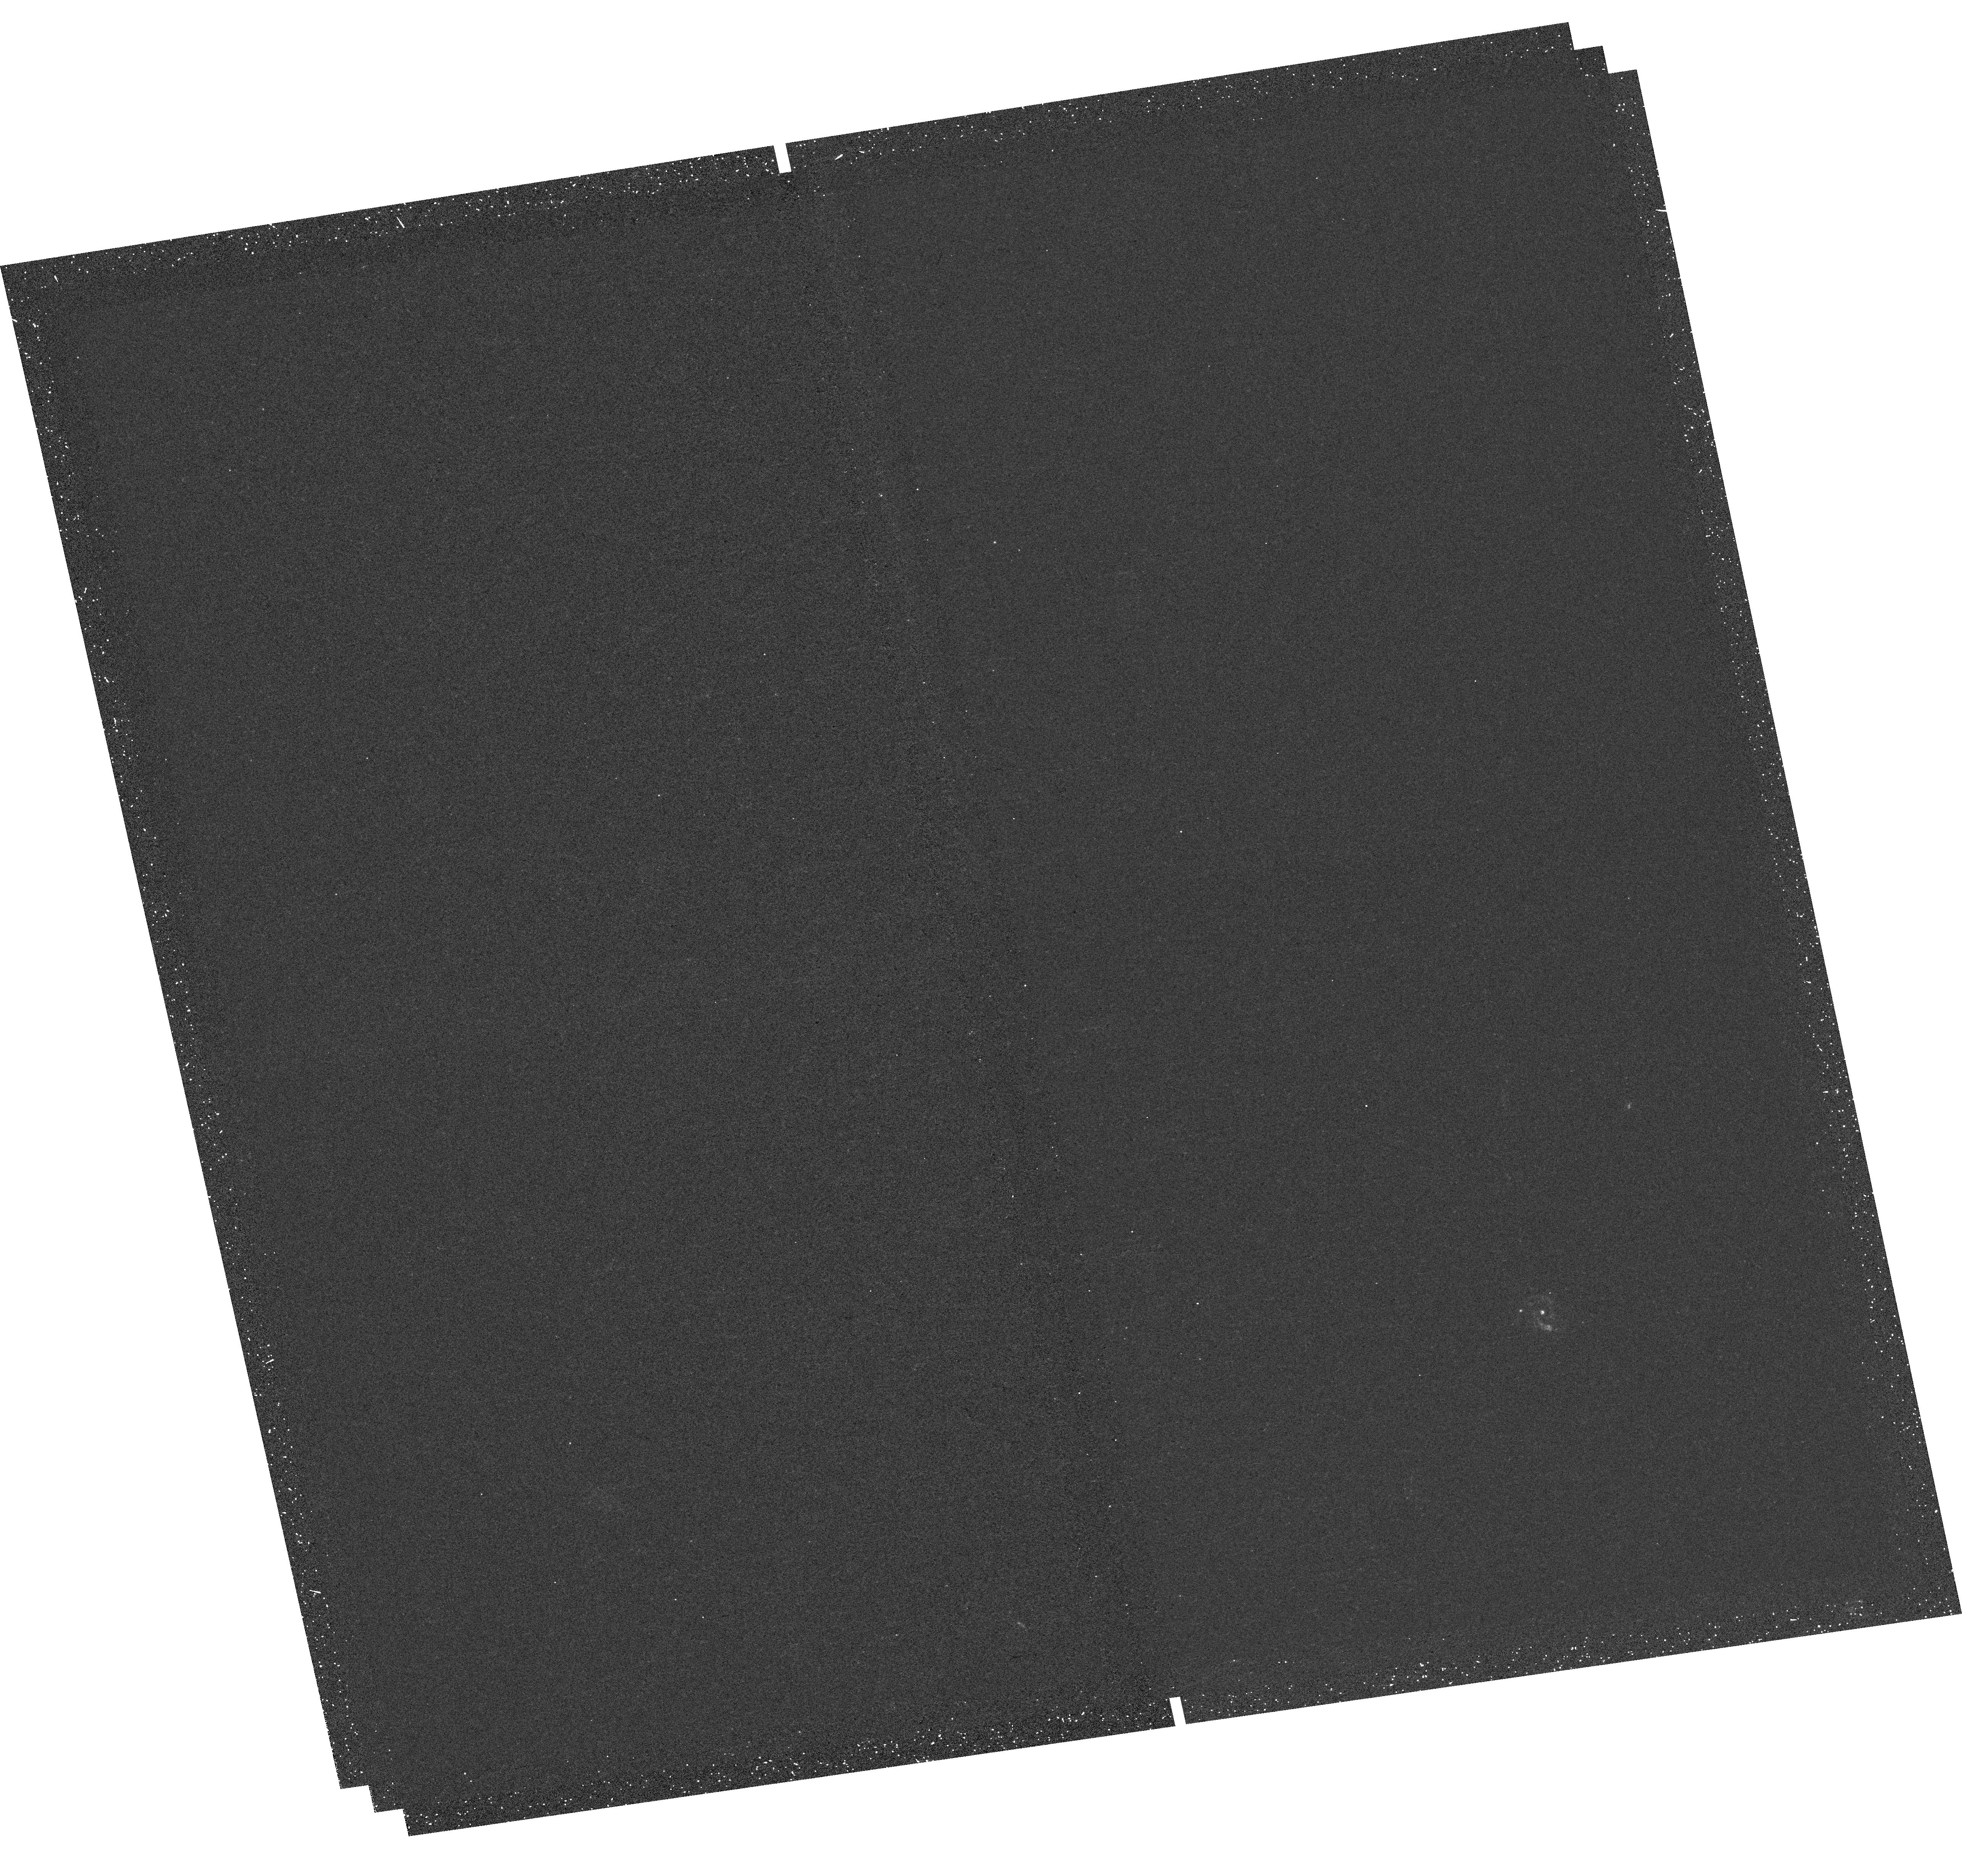
Target: SDSSJ145008.88+141558.6. Instrument: WFC3/UVIS. Filter: F225W. Exposure: 20 min. Observation ID: hst_13309_1c_wfc3_uvis_f225w_icas1c

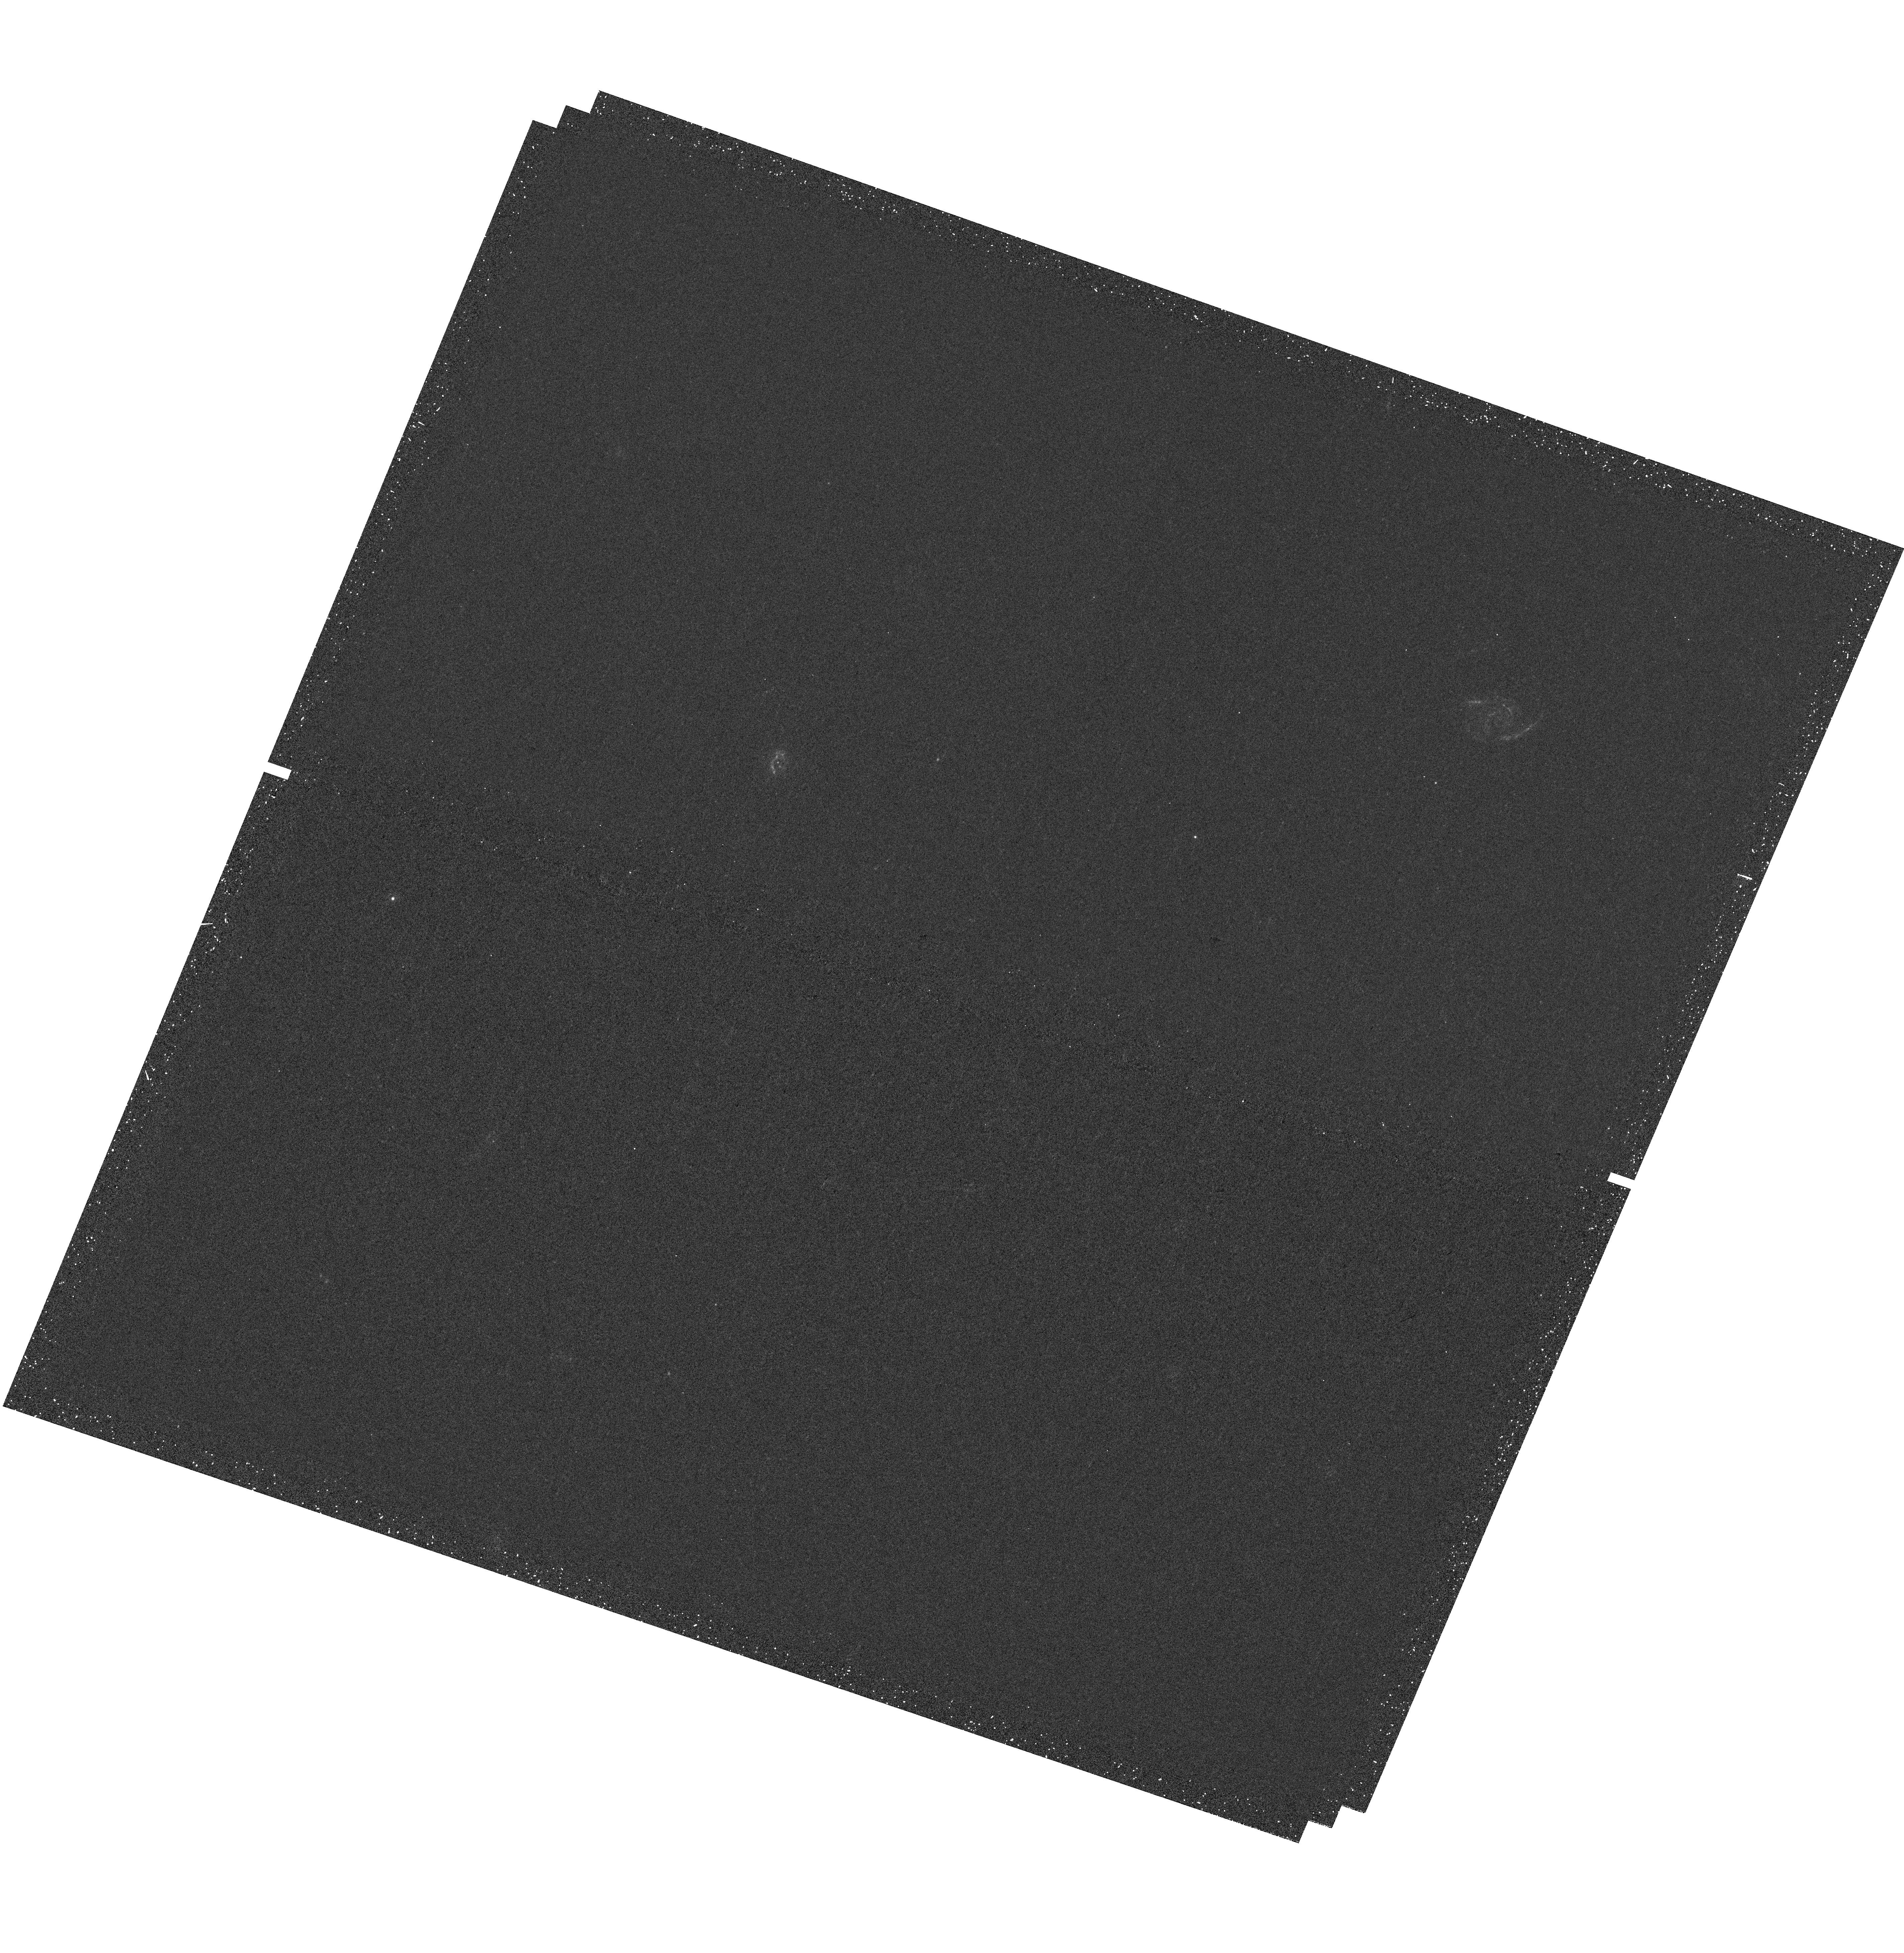
Target: SDSSJ101415.59+210211.4. Instrument: WFC3/UVIS. Filter: F225W. Exposure: 20 min. Observation ID: hst_13309_0e_wfc3_uvis_f225w_icas0e

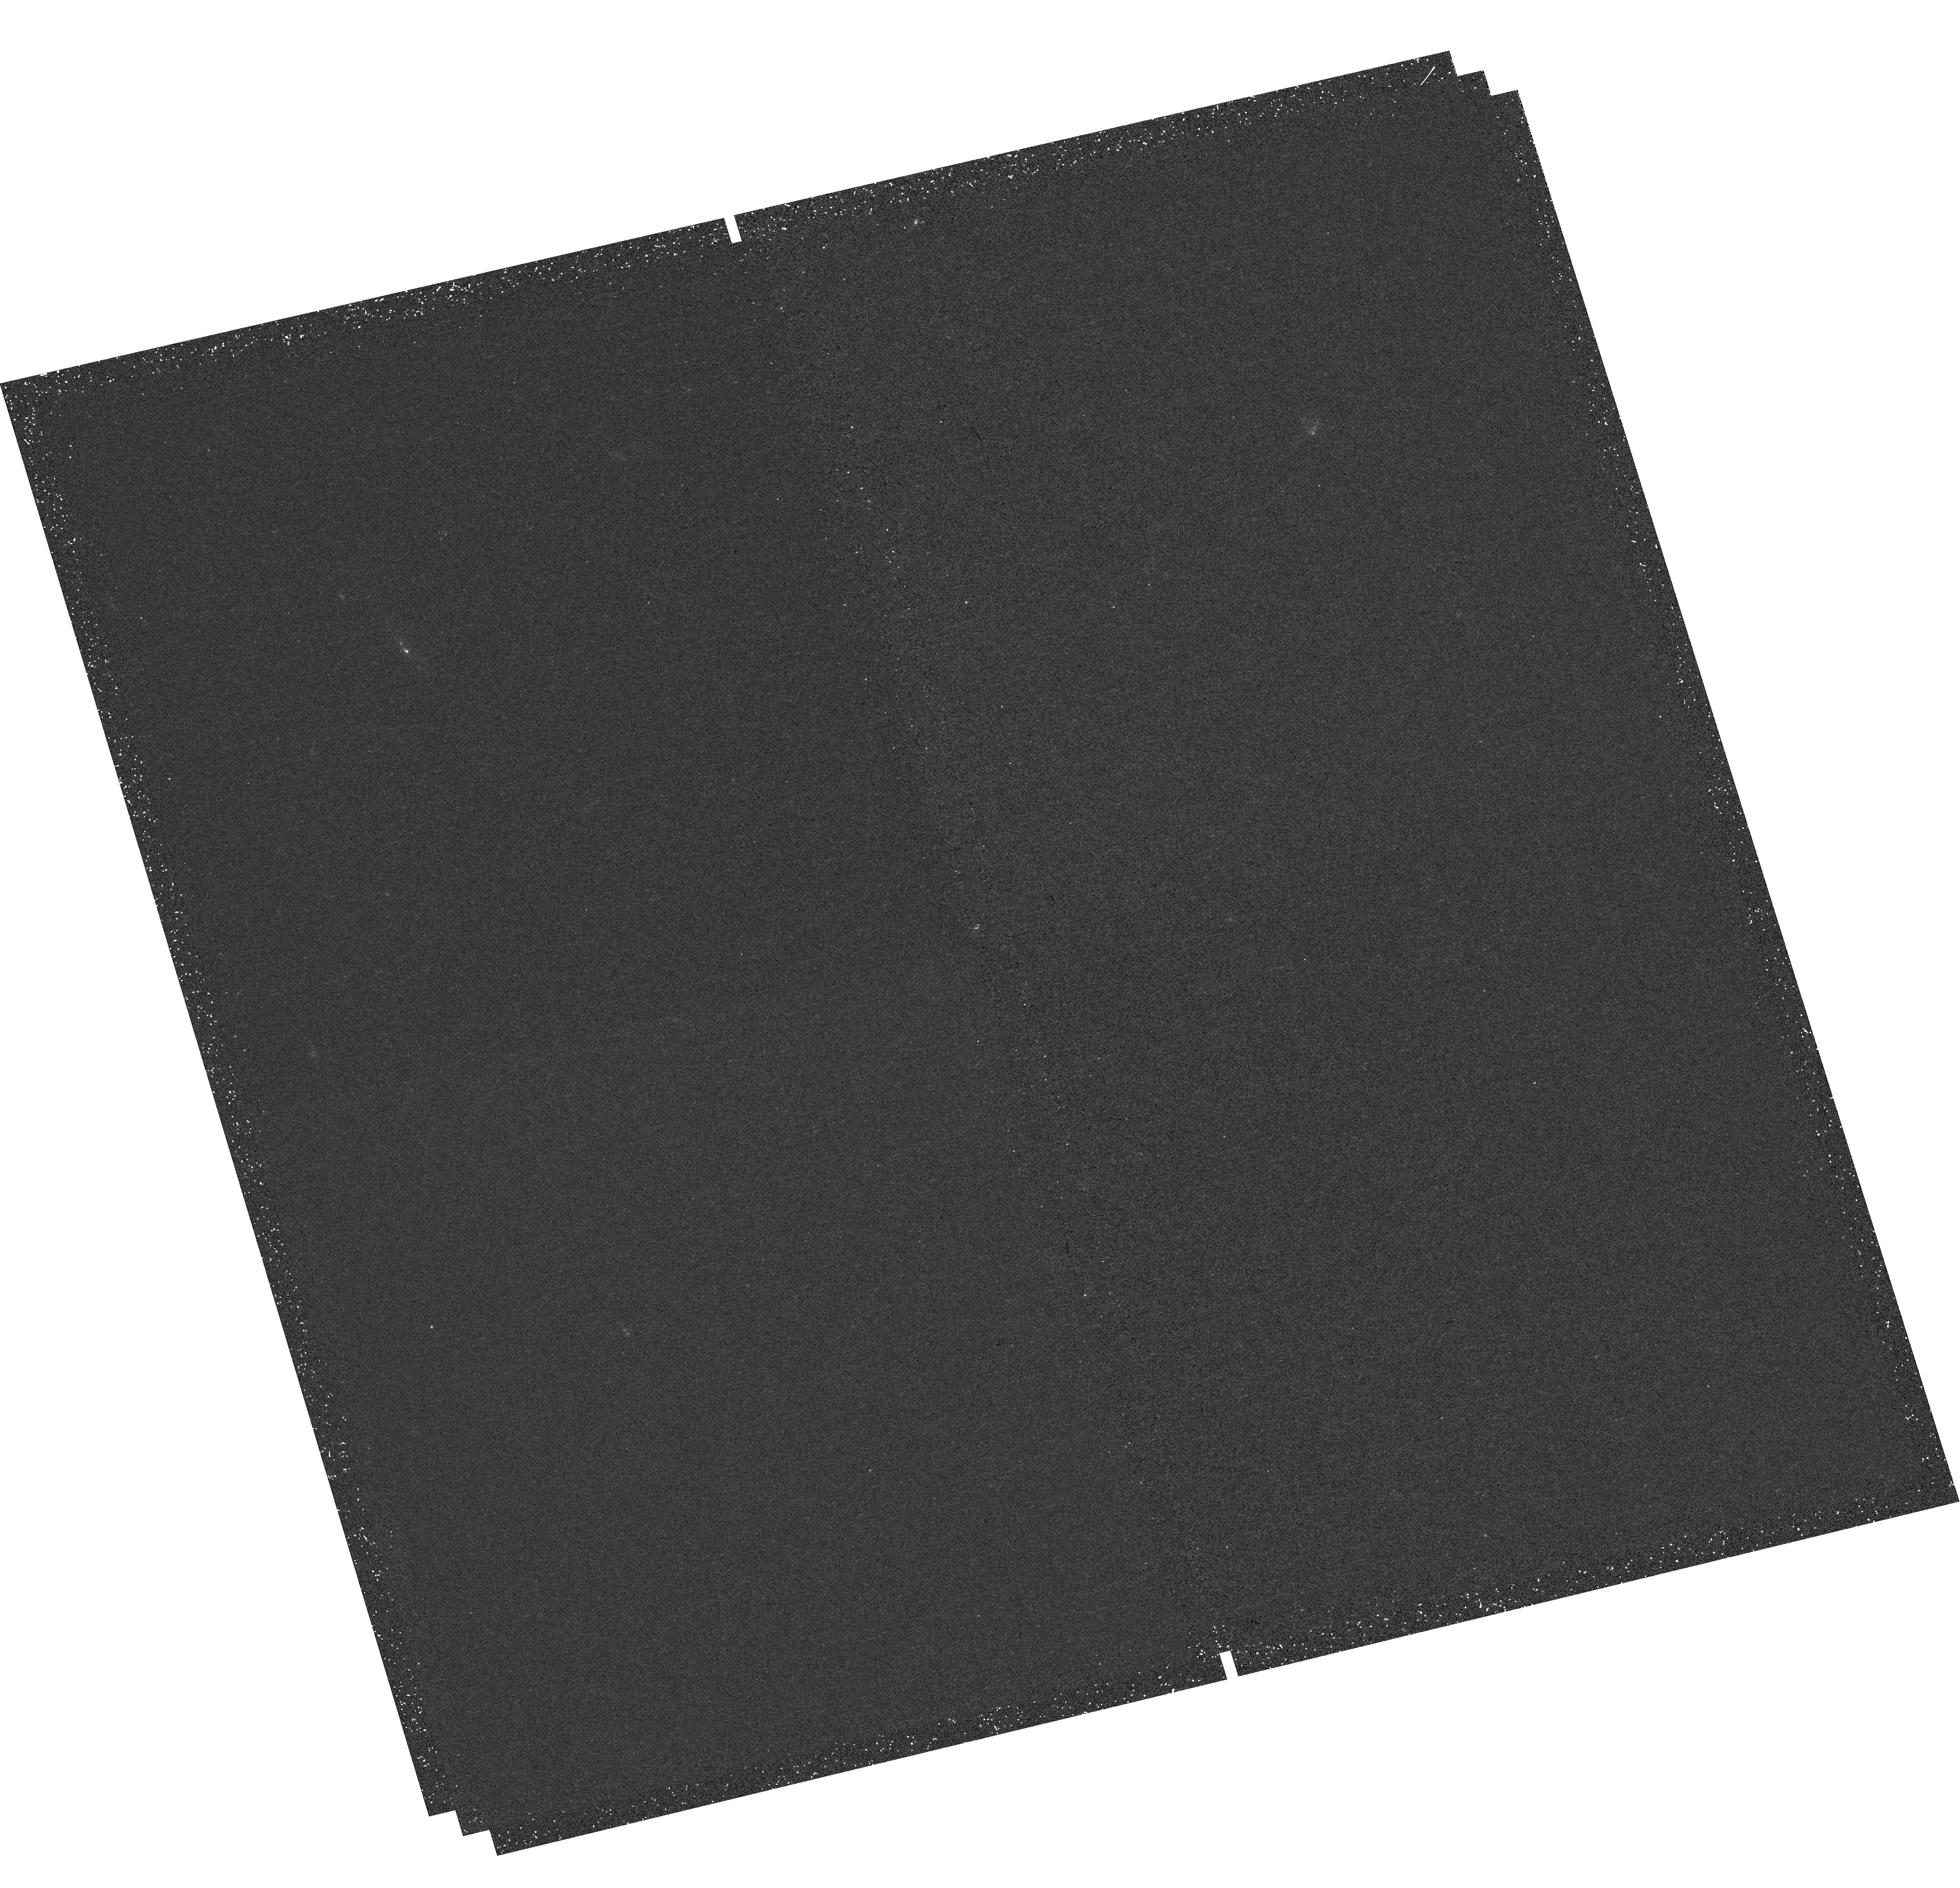
Target: SDSSJ001807.13-102943.0. Instrument: WFC3/UVIS. Filter: F225W. Exposure: 20 min. Observation ID: hst_13309_25_wfc3_uvis_f225w_icas25

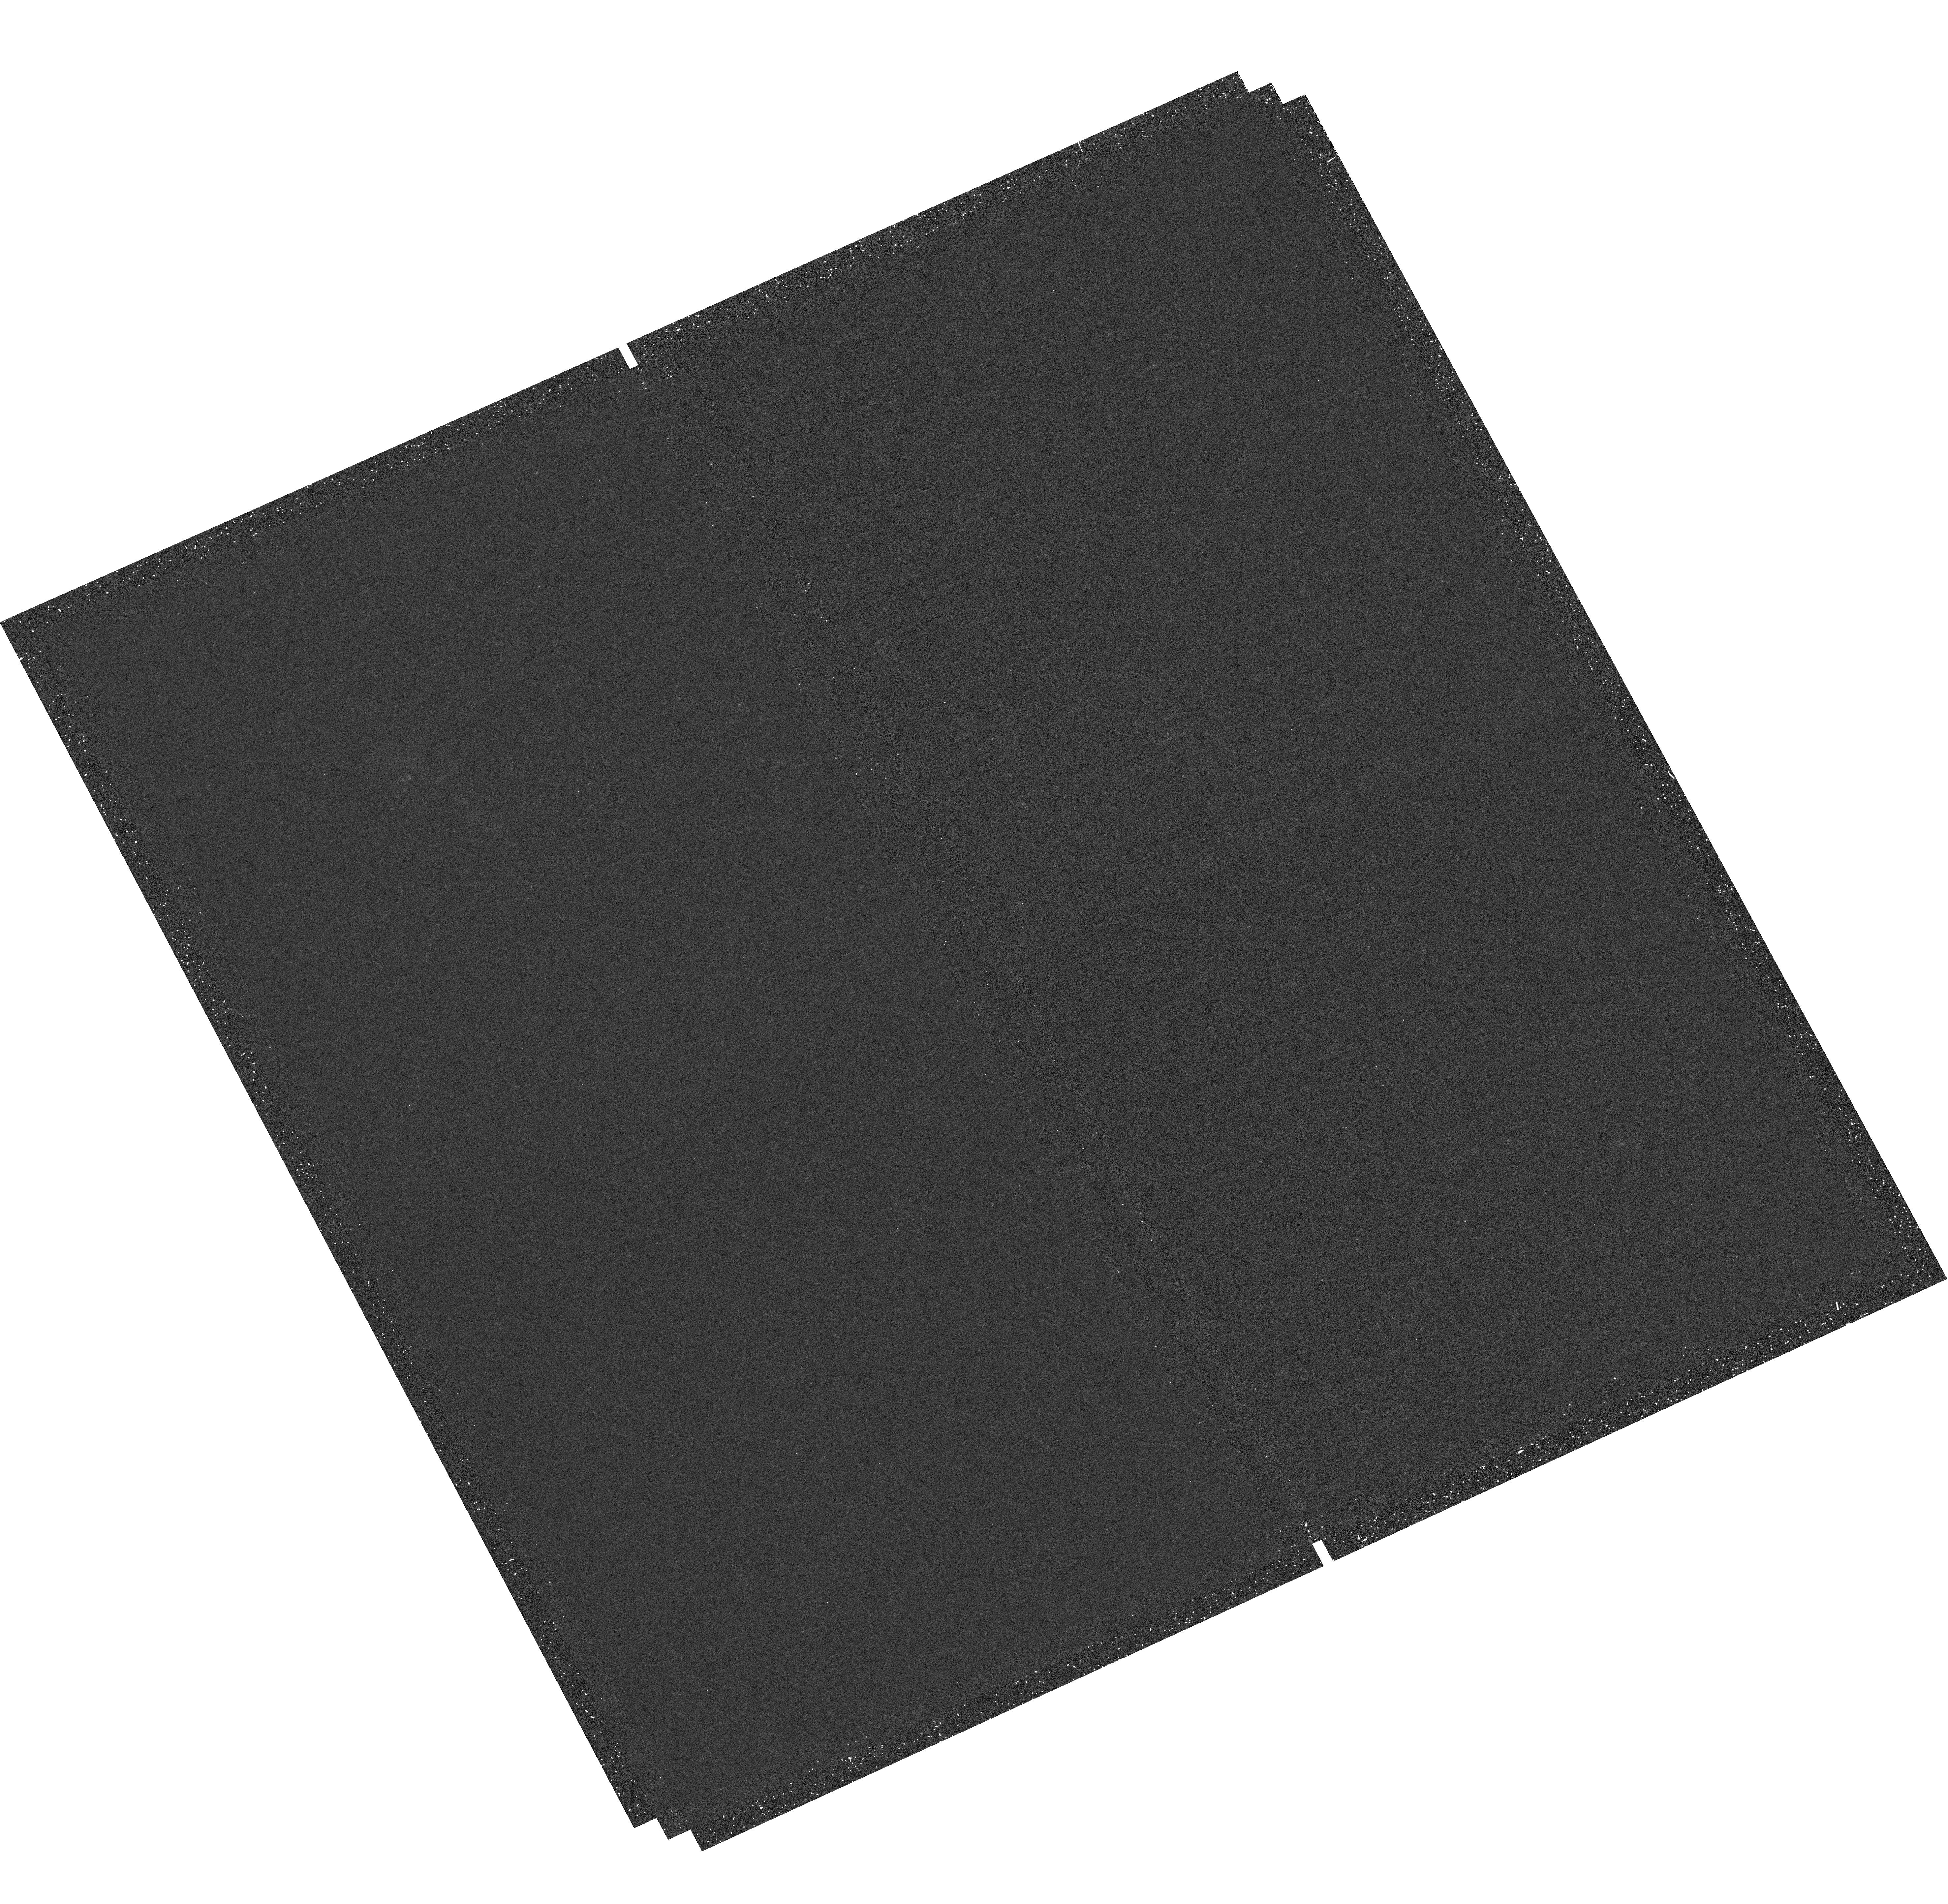
Target: SDSSJ031018.02-062605.1. Instrument: WFC3/UVIS. Filter: F225W. Exposure: 20 min. Observation ID: hst_13309_10_wfc3_uvis_f225w_icas10

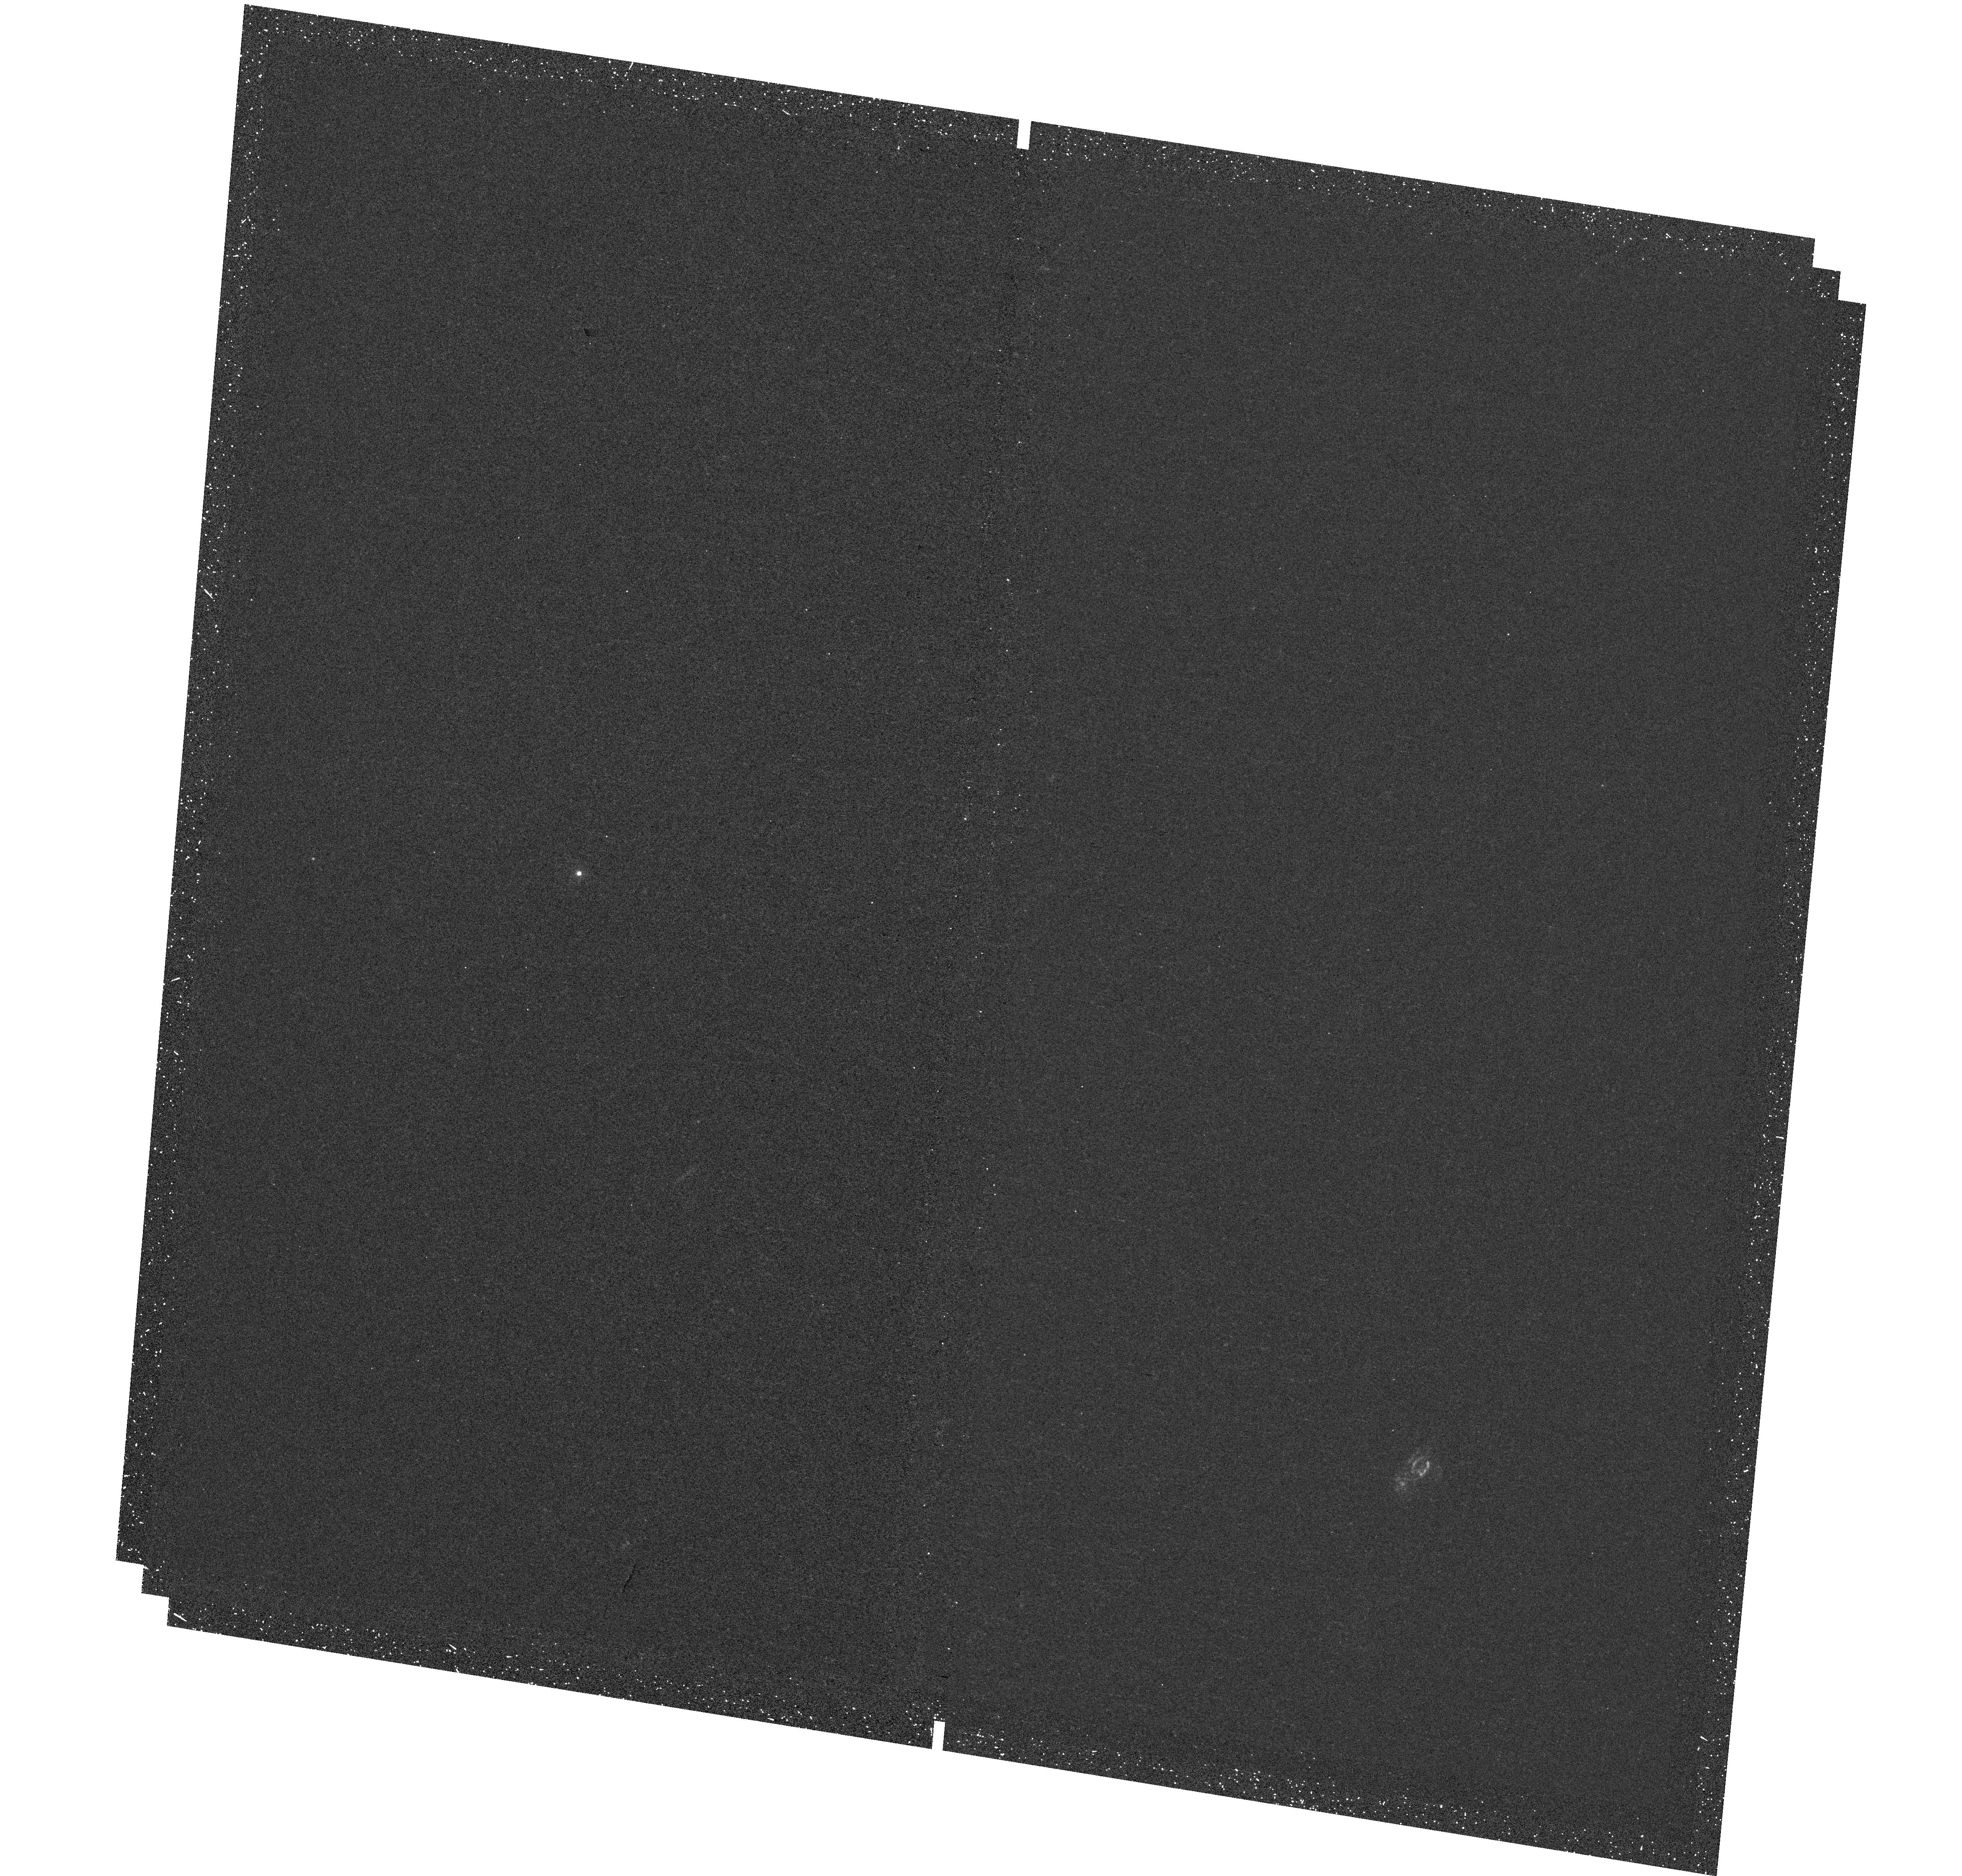
Target: SDSSJ135017.28+583821.8. Instrument: WFC3/UVIS. Filter: F225W. Exposure: 20 min. Observation ID: hst_13309_39_wfc3_uvis_f225w_icas39

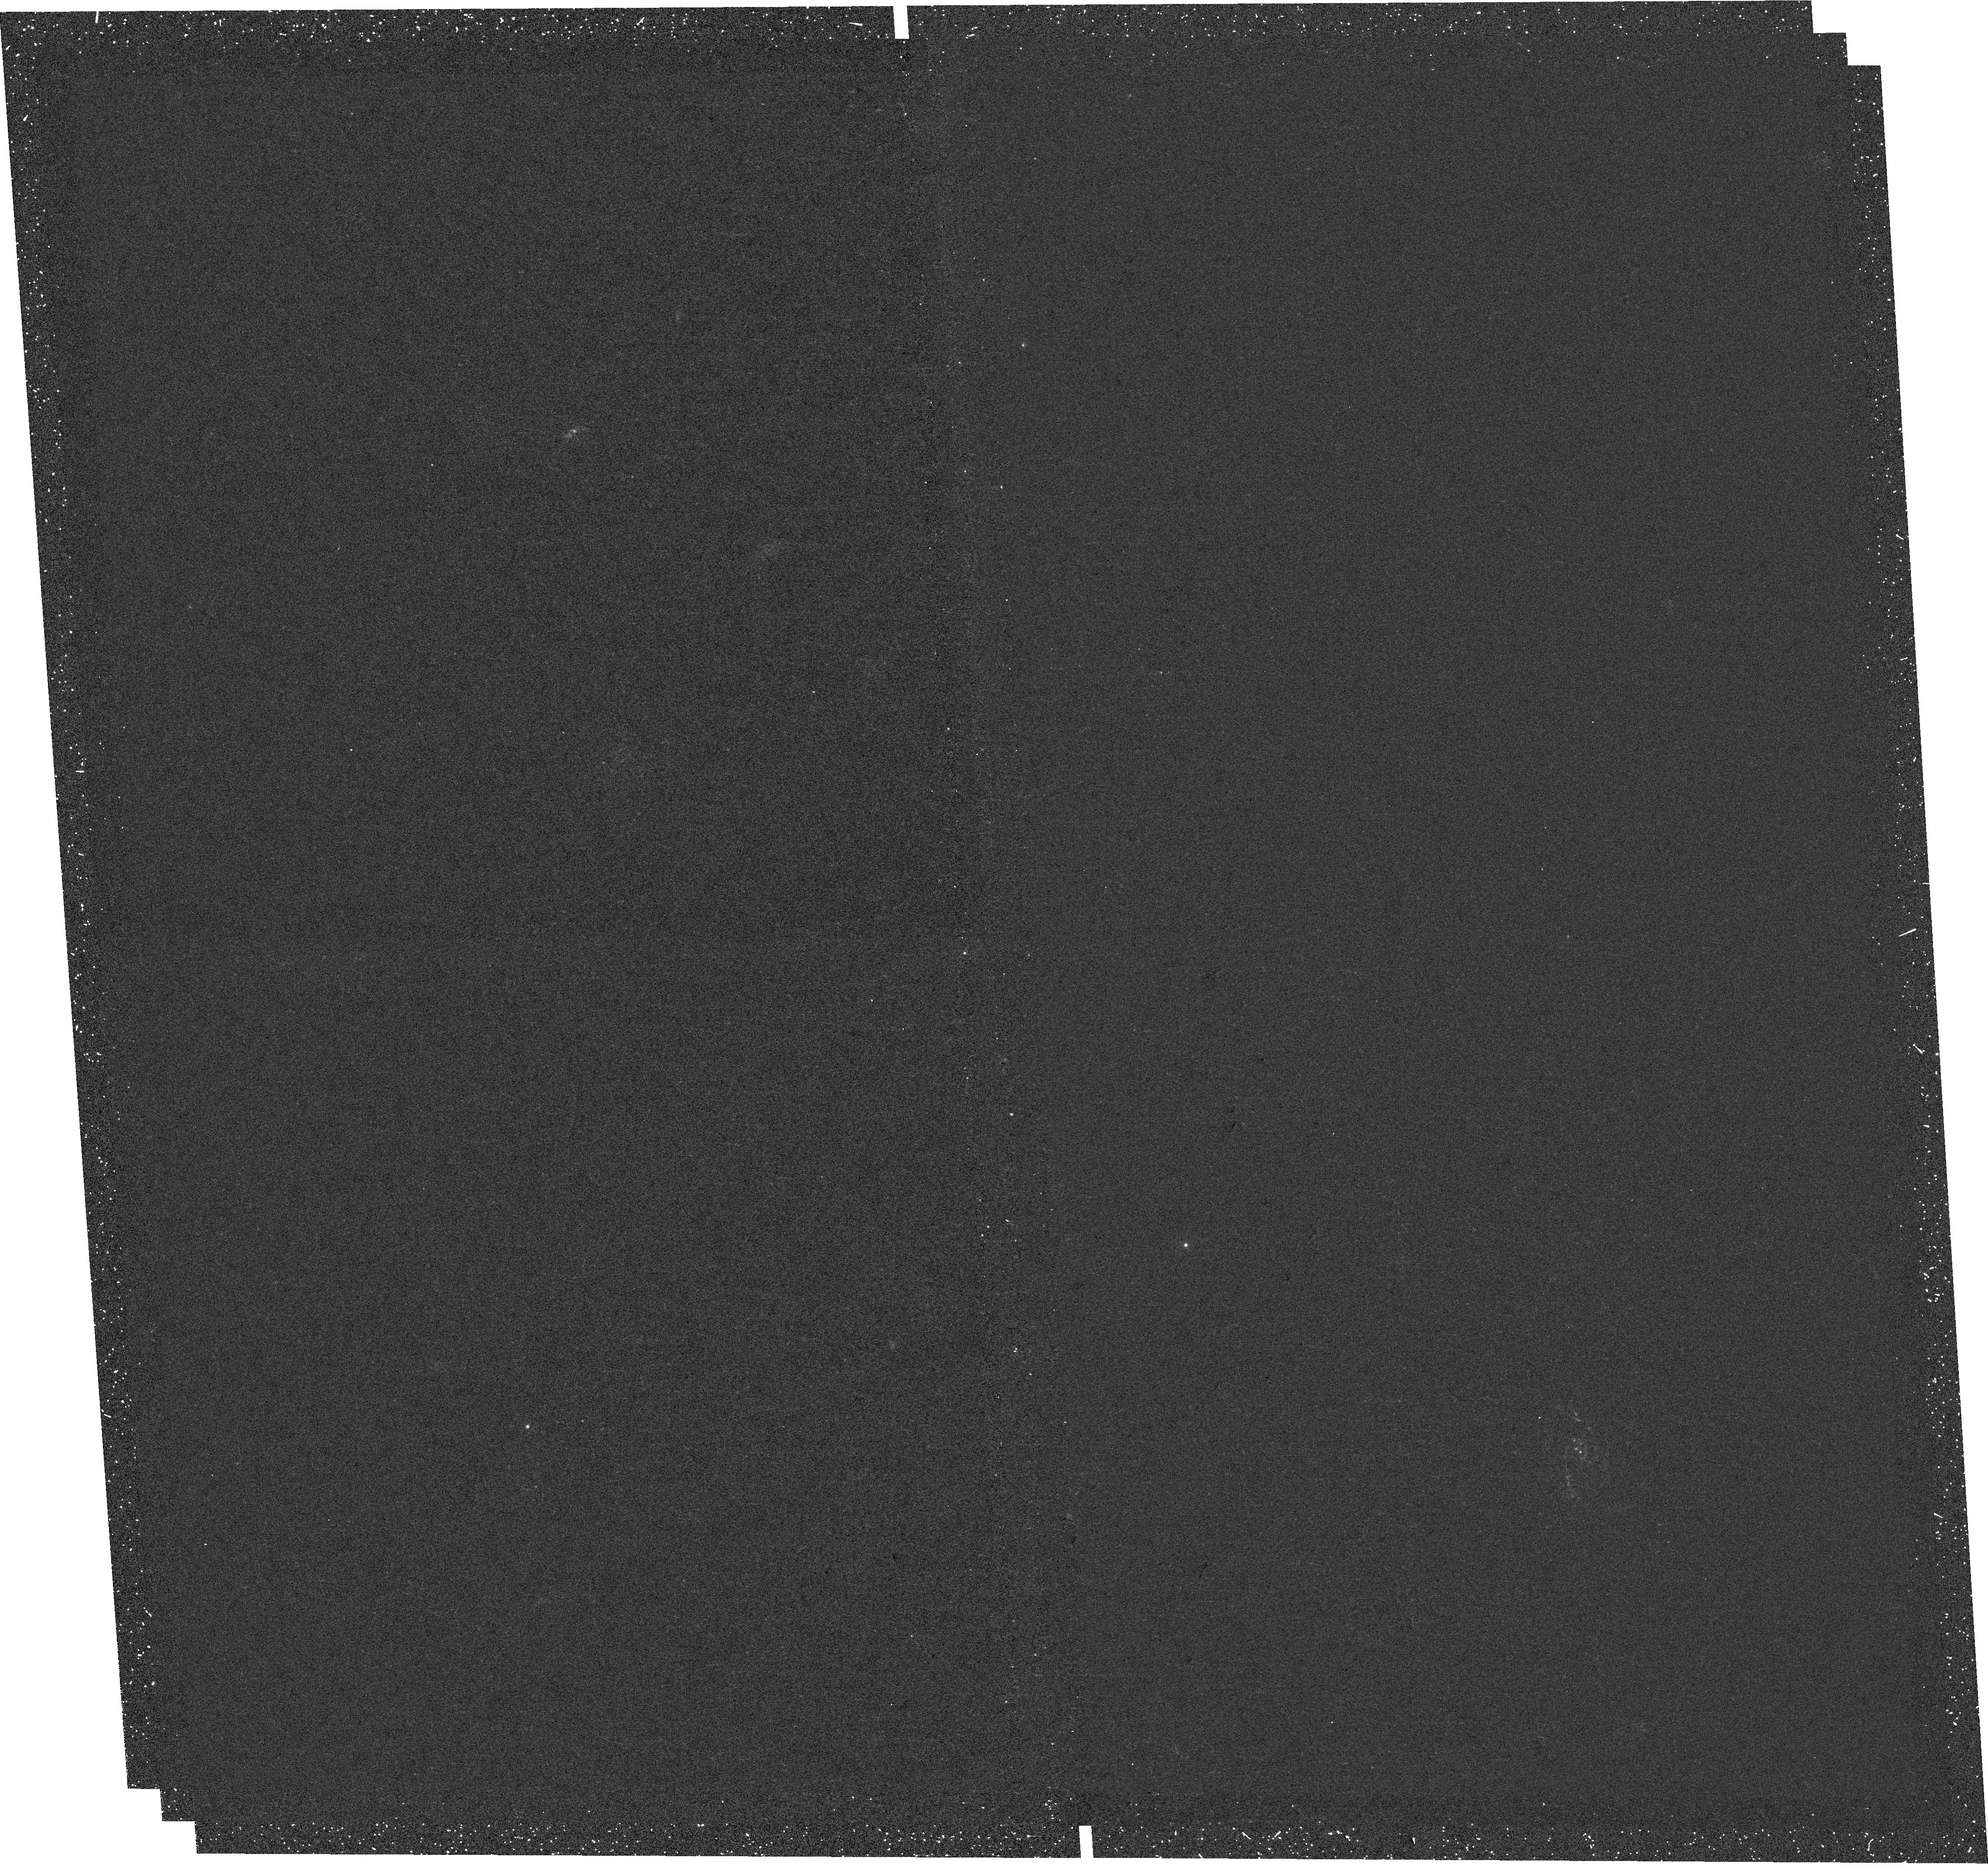
Target: SDSSJ145957.60+315026.5. Instrument: WFC3/UVIS. Filter: F225W. Exposure: 20 min. Observation ID: hst_13309_63_wfc3_uvis_f225w_icas63

UV Snapshot of Low-redshift Massive Star-forming Galaxies: Searching for the Analogs of High-redshift Clumpy Galaxies (PI: Guo, Yicheng)

Most galaxies at z>1 with Milky Way stellar masses are actively forming stars at rates 10-100x higher than that of our Milky Way. More surprising was the discovery that most of the star formation resides among giant star-forming clumps. The origin, properties, and evolution of these clumps remain under debate, yet they are vital to our understanding of initial bulge formation, the evolution of early gas-rich disks, and the cold gas accretion history of galaxies. Because these clumps are often visible only in the rest-frame UV, they are easily detected in observed optical images of high redshift galaxies. But at low redshifts (0.05<z<0.25), resolving star-forming clumps is only possible with HST UV imaging. The number of current identified clumpy galaxies at 0.05<z<0.25 is far too few to measure the evolution in the frequency of clumpy star formation from high redshifts to today. To remedy this deficiency, we propose an UV snapshot survey to image a representative sample of 136 massive star-forming galaxies at 0.05<z<0.25 with the WFC3/UVIS F225W filter to: (1) determine whether any of the local clumpy galaxies are analogs to those seen at high redshift; (2) characterize the nature of these local clumps; and (3) measure the spatial distribution and evolution of star formation (SF) within these clumpy galaxies. HST's access to deep UV imaging at the required high-spatial resolution to detect and resolve local clumps is unique. The high-resolution UV images of our sample will serve as an invaluable legacy dataset for further extragalactic studies for years to come.